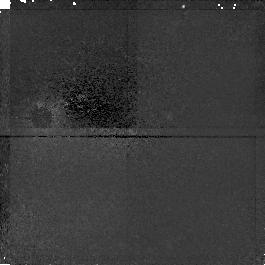
Target: HDF-123645+621214
Instrument: NICMOS/NIC1
Filter: F110W
Exposure: 45 min
Observation ID: n4krb3020

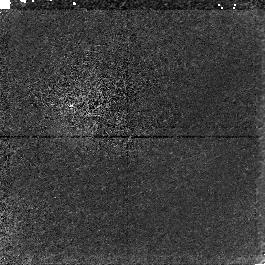
Target: HDF-123645+621214
Instrument: NICMOS/NIC1
Filter: F160W
Exposure: 45 min
Observation ID: n4kra4020

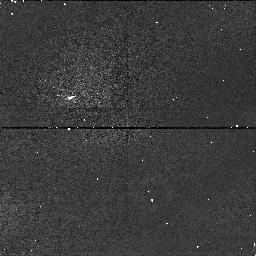
Target: HDF-123645+621214
Instrument: NICMOS/NIC1
Filter: F110W
Exposure: 5 min
Observation ID: n4kr21080

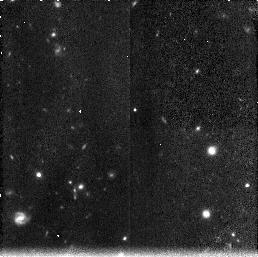
Target: HDF-123645+621214
Instrument: NICMOS/NIC3
Filter: F160W
Exposure: 45 min
Observation ID: n4kr07040

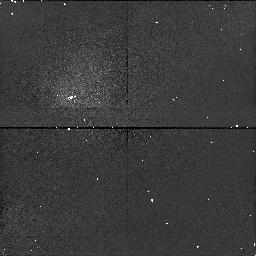
Target: HDF-123645+621214
Instrument: NICMOS/NIC1
Filter: F110W
Exposure: 5 min
Observation ID: n4krb9020

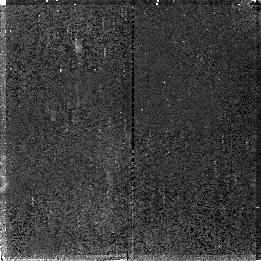
Target: HDF-123645+621214
Instrument: NICMOS/NIC2
Filter: F110W
Exposure: 45 min
Observation ID: n4krb0030

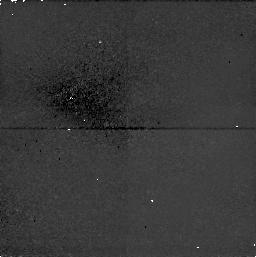
Target: HDF-123645+621214
Instrument: NICMOS/NIC1
Filter: F110W
Exposure: 38 min
Observation ID: n4kr190h0

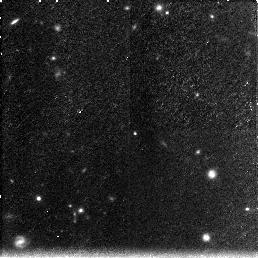
Target: HDF-123645+621214
Instrument: NICMOS/NIC3
Filter: F160W
Exposure: 45 min
Observation ID: n4kra6010

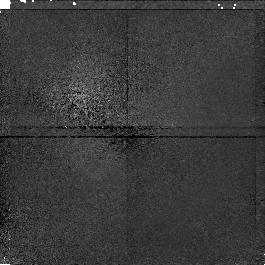
Target: HDF-123645+621214
Instrument: NICMOS/NIC1
Filter: F110W
Exposure: 45 min
Observation ID: n4kra9020

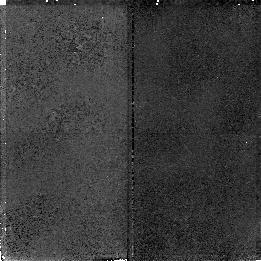
Target: HDF-123645+621214
Instrument: NICMOS/NIC2
Filter: F160W
Exposure: 45 min
Observation ID: n4kra5030

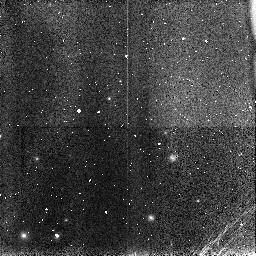
Target: HDF-123645+621214
Instrument: NICMOS/NIC3
Filter: F110W
Exposure: 5 min
Observation ID: n4krc3010

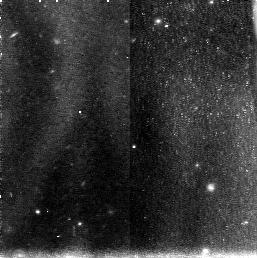
Target: HDF-123645+621214
Instrument: NICMOS/NIC3
Filter: F110W
Exposure: 45 min
Observation ID: n4kr150d0

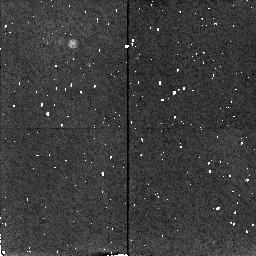
Target: HDF-123645+621214
Instrument: NICMOS/NIC2
Filter: F160W
Exposure: 5 min
Observation ID: n4kr200l0

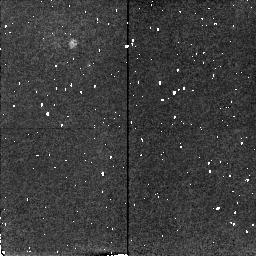
Target: HDF-123645+621214
Instrument: NICMOS/NIC2
Filter: F160W
Exposure: 5 min
Observation ID: n4krc2030

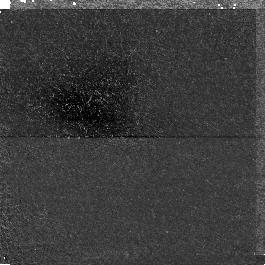
Target: HDF-123645+621214
Instrument: NICMOS/NIC1
Filter: F160W
Exposure: 45 min
Observation ID: n4kr04080

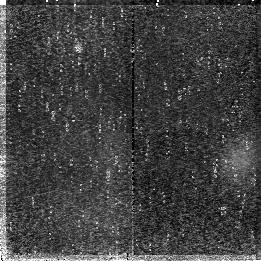
Target: HDF-123645+621214
Instrument: NICMOS/NIC2
Filter: F110W
Exposure: 45 min
Observation ID: n4krb6030

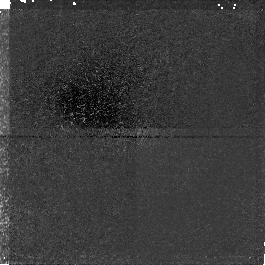
Target: HDF-123645+621214
Instrument: NICMOS/NIC1
Filter: F110W
Exposure: 45 min
Observation ID: n4krb4020

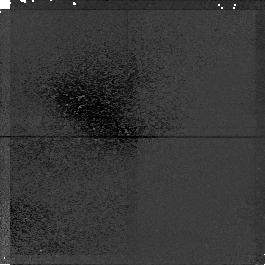
Target: HDF-123645+621214
Instrument: NICMOS/NIC1
Filter: F110W
Exposure: 45 min
Observation ID: n4kr17050

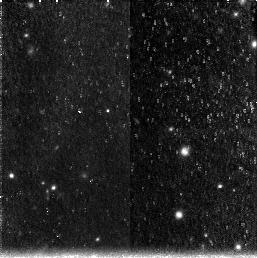
Target: HDF-123645+621214
Instrument: NICMOS/NIC3
Filter: F160W
Exposure: 45 min
Observation ID: n4kra7010

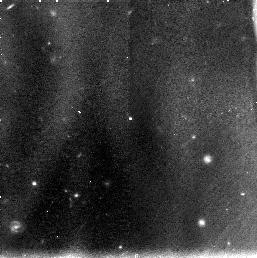
Target: HDF-123645+621214
Instrument: NICMOS/NIC3
Filter: F110W
Exposure: 45 min
Observation ID: n4krb1010

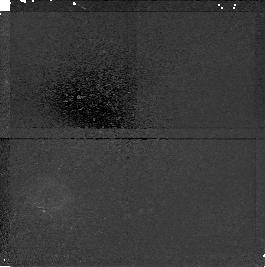
Target: HDF-123645+621214
Instrument: NICMOS/NIC1
Filter: F160W
Exposure: 45 min
Observation ID: n4kra1020

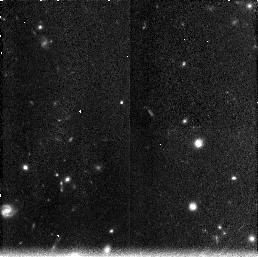
Target: HDF-123645+621214
Instrument: NICMOS/NIC3
Filter: F160W
Exposure: 45 min
Observation ID: n4kra8010

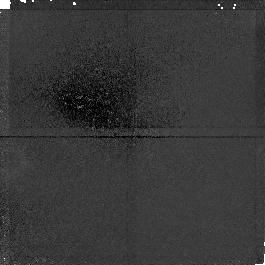
Target: HDF-123645+621214
Instrument: NICMOS/NIC1
Filter: F160W
Exposure: 45 min
Observation ID: n4kr010b0

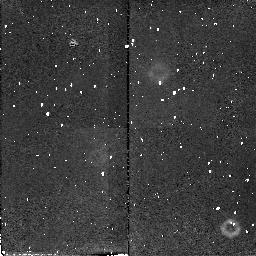
Target: HDF-123645+621214
Instrument: NICMOS/NIC2
Filter: F110W
Exposure: 38 min
Observation ID: n4kr230i0

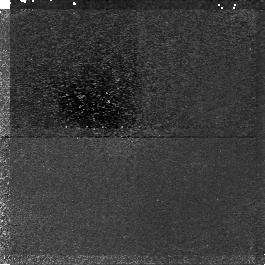
Target: HDF-123645+621214
Instrument: NICMOS/NIC1
Filter: F110W
Exposure: 45 min
Observation ID: n4krb2020

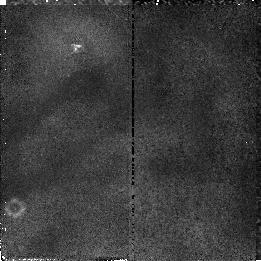
Target: HDF-123645+621214
Instrument: NICMOS/NIC2
Filter: F110W
Exposure: 45 min
Observation ID: n4kr12030

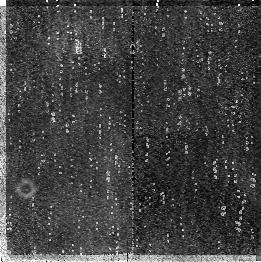
Target: HDF-123645+621214
Instrument: NICMOS/NIC2
Filter: F110W
Exposure: 45 min
Observation ID: n4kr16090

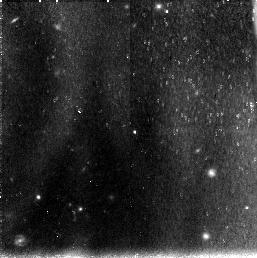
Target: HDF-123645+621214
Instrument: NICMOS/NIC3
Filter: F110W
Exposure: 45 min
Observation ID: n4krb5010

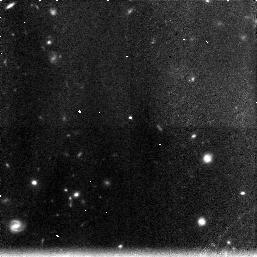
Target: HDF-123645+621214
Instrument: NICMOS/NIC3
Filter: F160W
Exposure: 45 min
Observation ID: n4kra2010

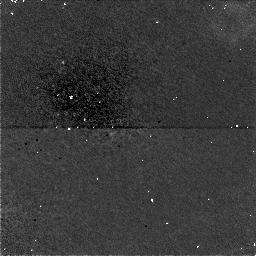
Target: HDF-123645+621214
Instrument: NICMOS/NIC1
Filter: F160W
Exposure: 38 min
Observation ID: n4krc0050

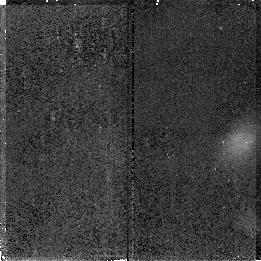
Target: HDF-123645+621214
Instrument: NICMOS/NIC2
Filter: F160W
Exposure: 45 min
Observation ID: n4kr08090

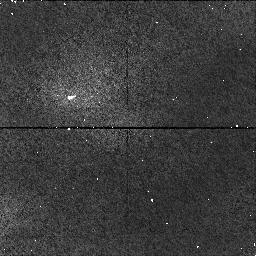
Target: HDF-123645+621214
Instrument: NICMOS/NIC1
Filter: F110W
Exposure: 5 min
Observation ID: n4krc1020

Observations of the Hubble Deep Field (PI: Thompson, Rodger I.)

This program observes a portion of the Hubble Deep Field with all three NICMOS cameras in the F160W and F110W filters to produce infrared images equivalent in depth to the existing WFPC2 HDF images. In addition to the imaging observations we will also take deep grism images of the HDF field in the G096 and G141 grisms. The program is designed to produce data for statistical studies of number, luminosity, morphology, redshift, and color for more accurate determination of cosmological parameters. Equally important and essential for the above is a determination of the evolution of galaxies in the field both statistically and individually. In addition the imaging and grism data will be used to determine the epoch of star formation in galaxies.